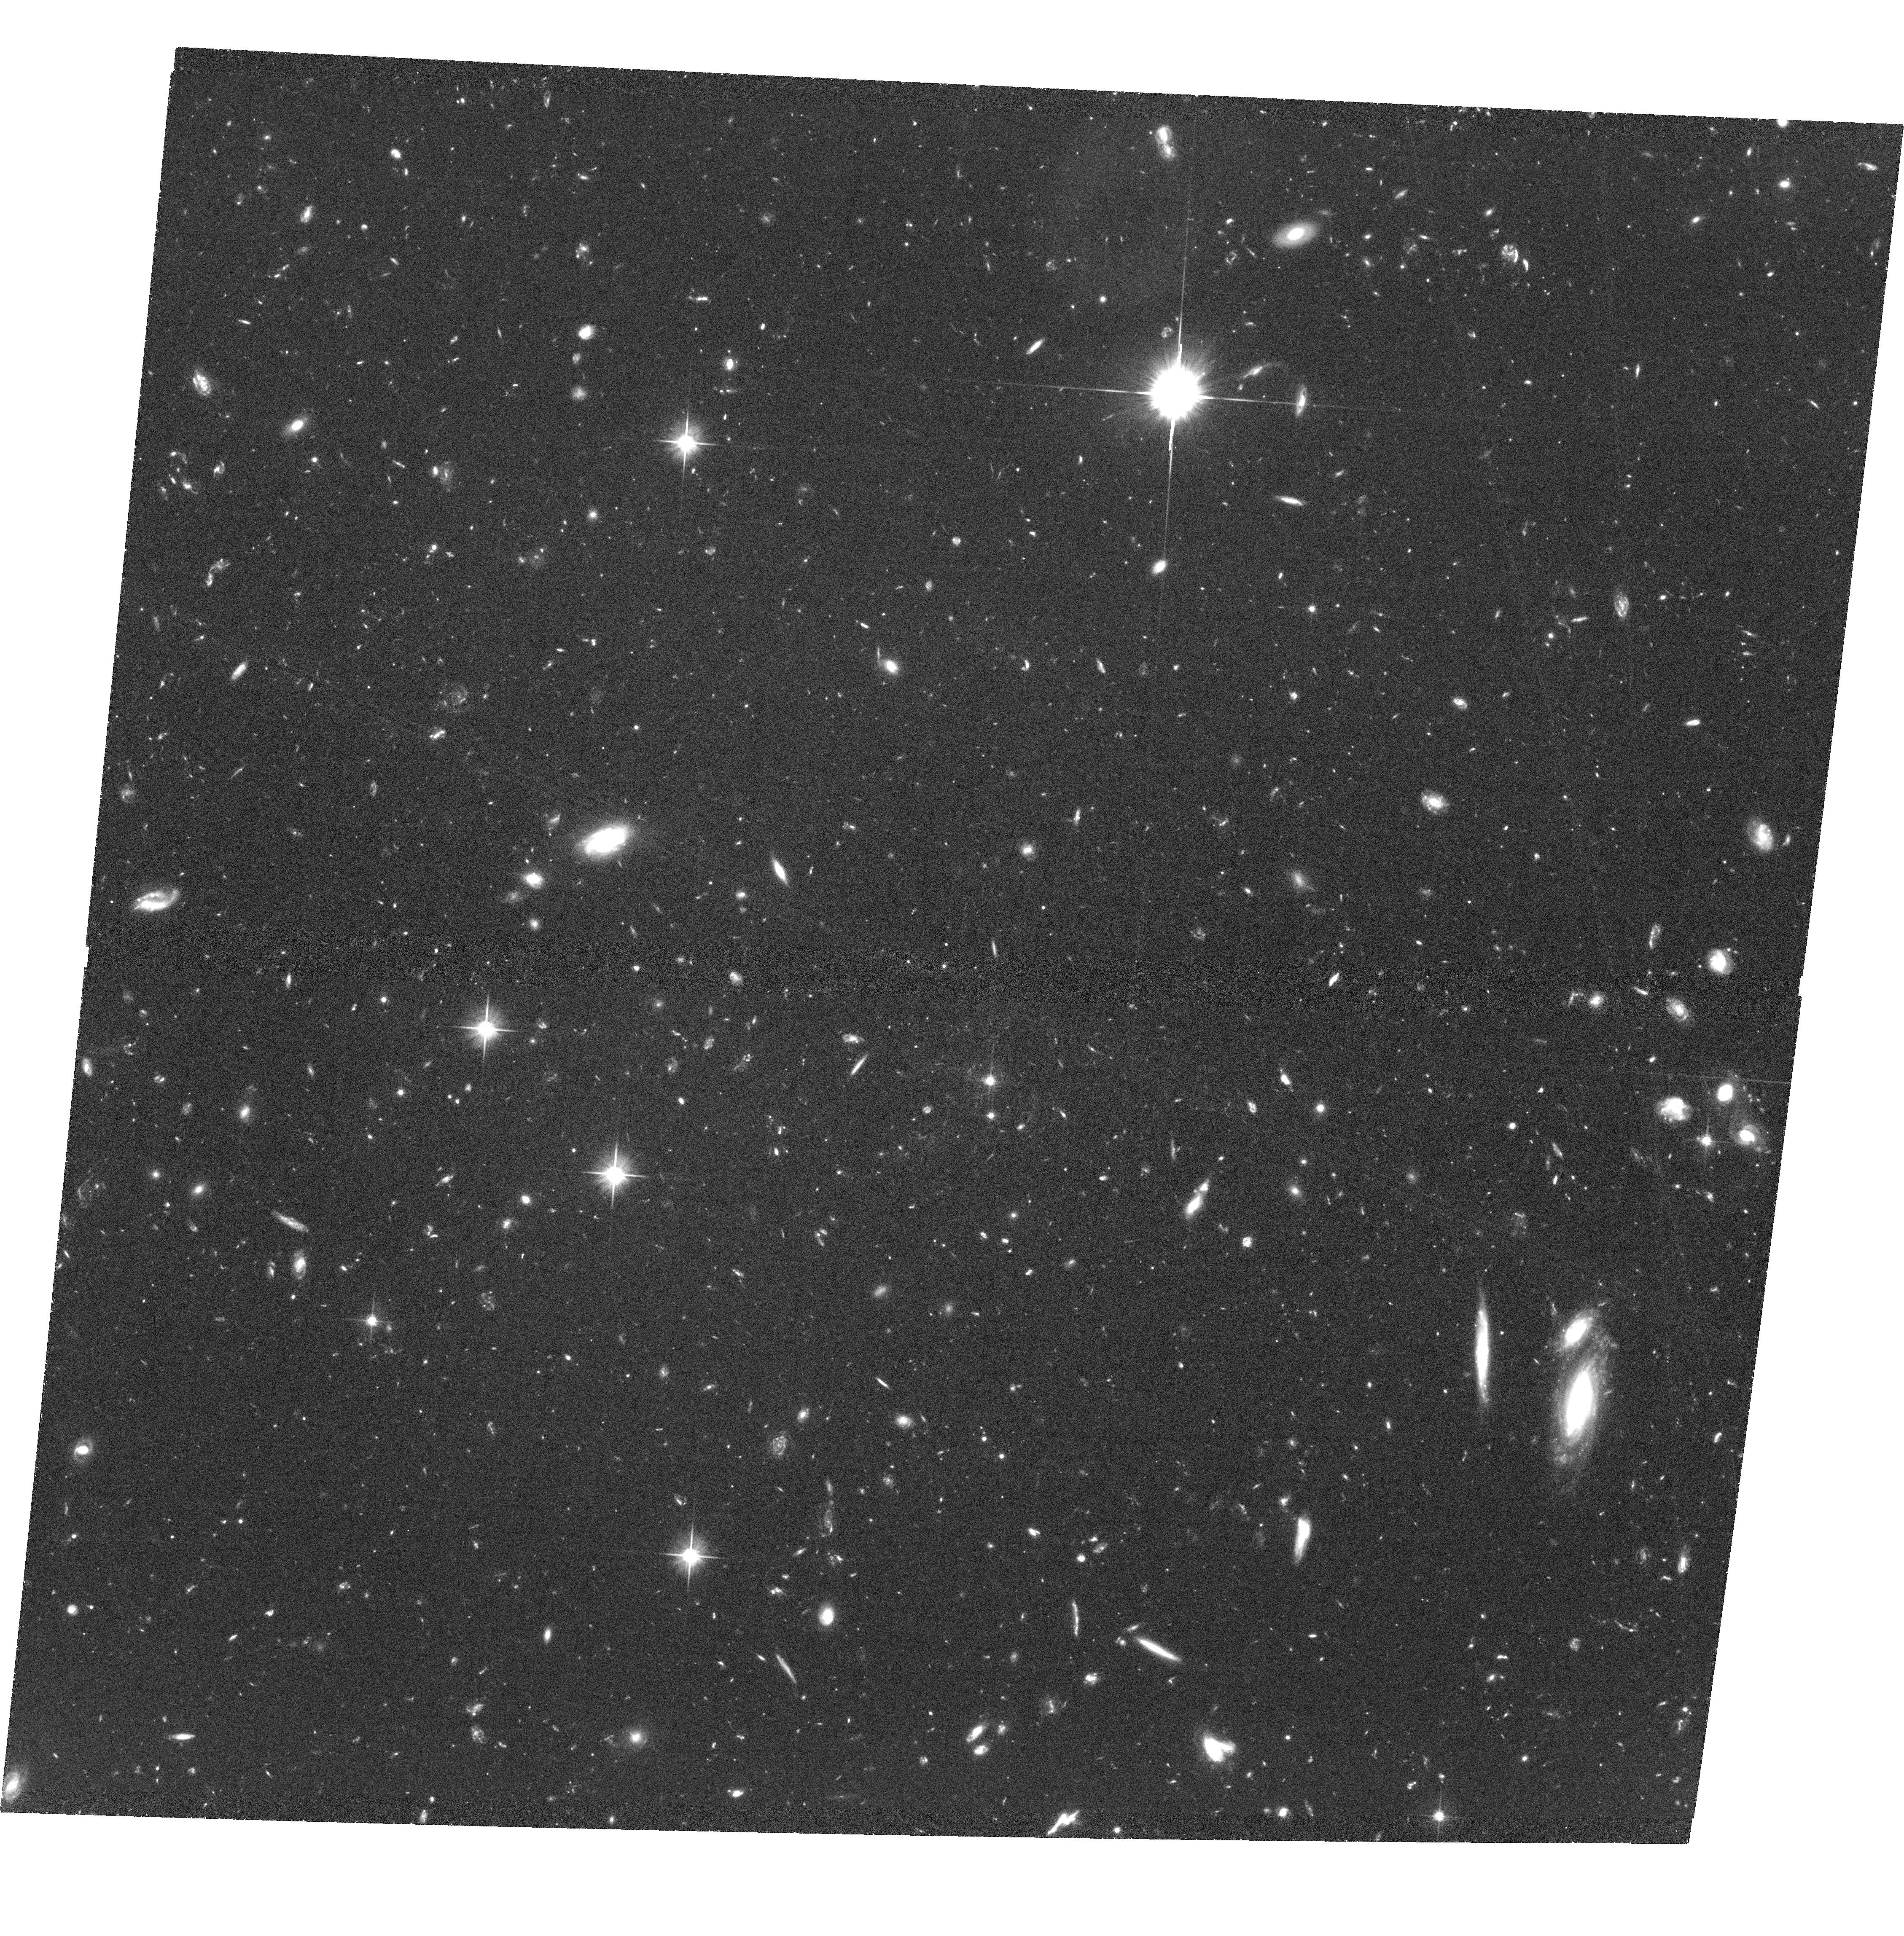
Target: IDCS1426.5+3508
Instrument: ACS/WFC
Filter: F606W
Exposure: 3 h
Observation ID: hst_12994_01_acs_wfc_f606w_jc3b01

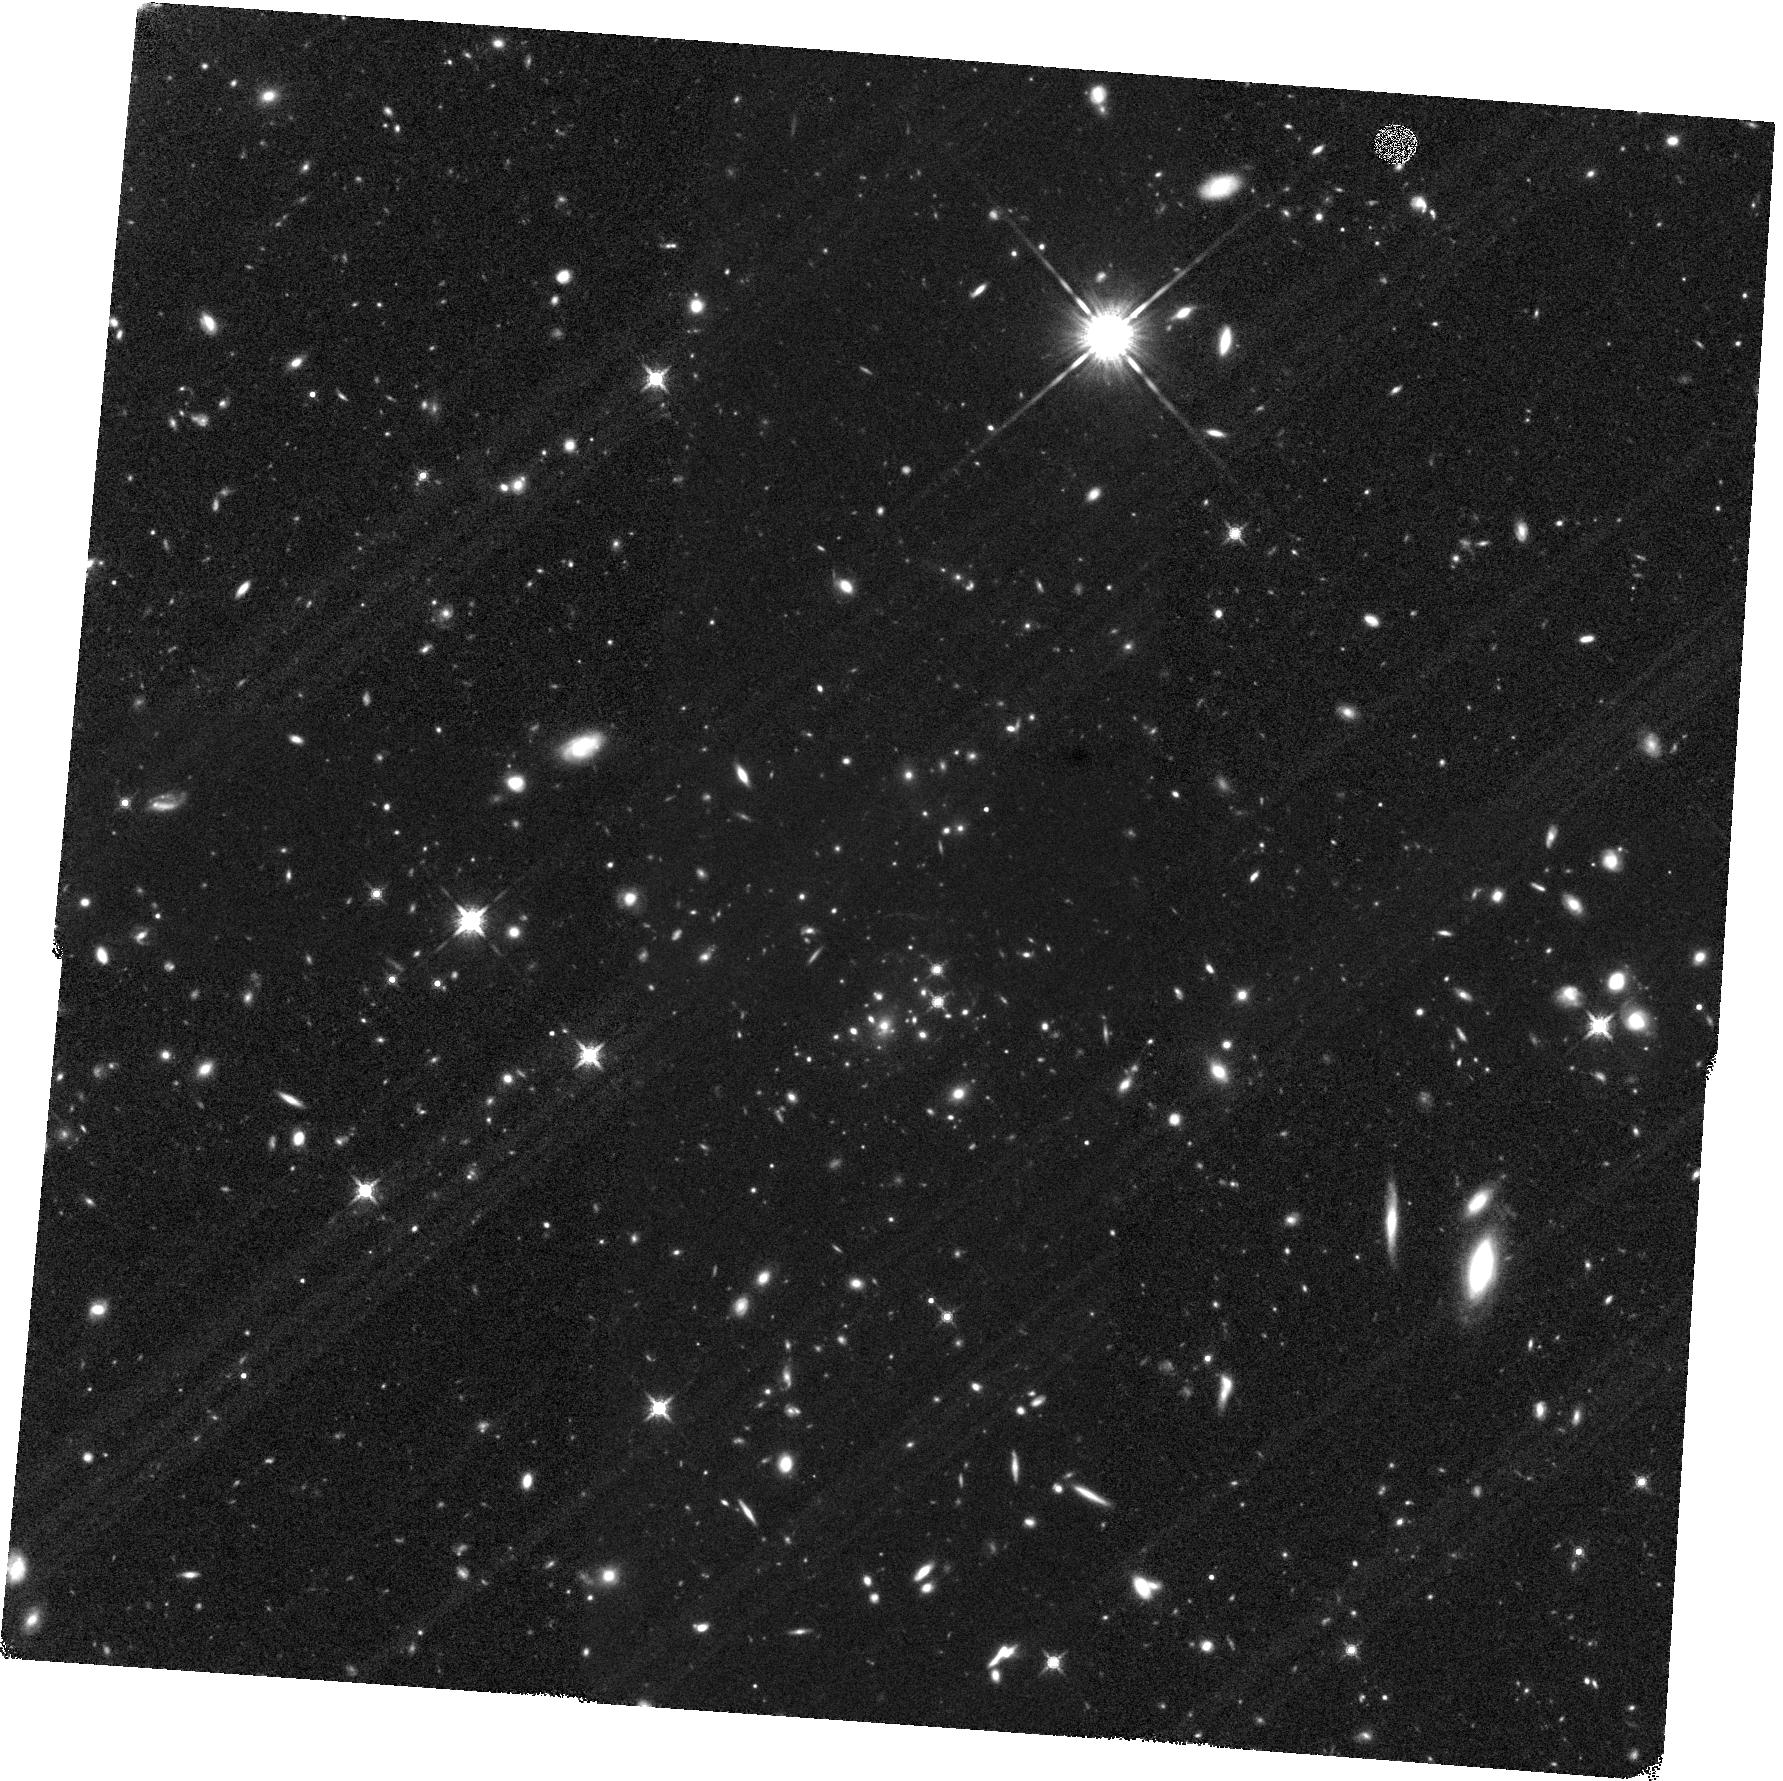
Target: IDCS1426.5+3508
Instrument: WFC3/IR
Filter: F160W
Exposure: 1.4 h
Observation ID: hst_12994_04_wfc3_ir_f160w_ic3b04

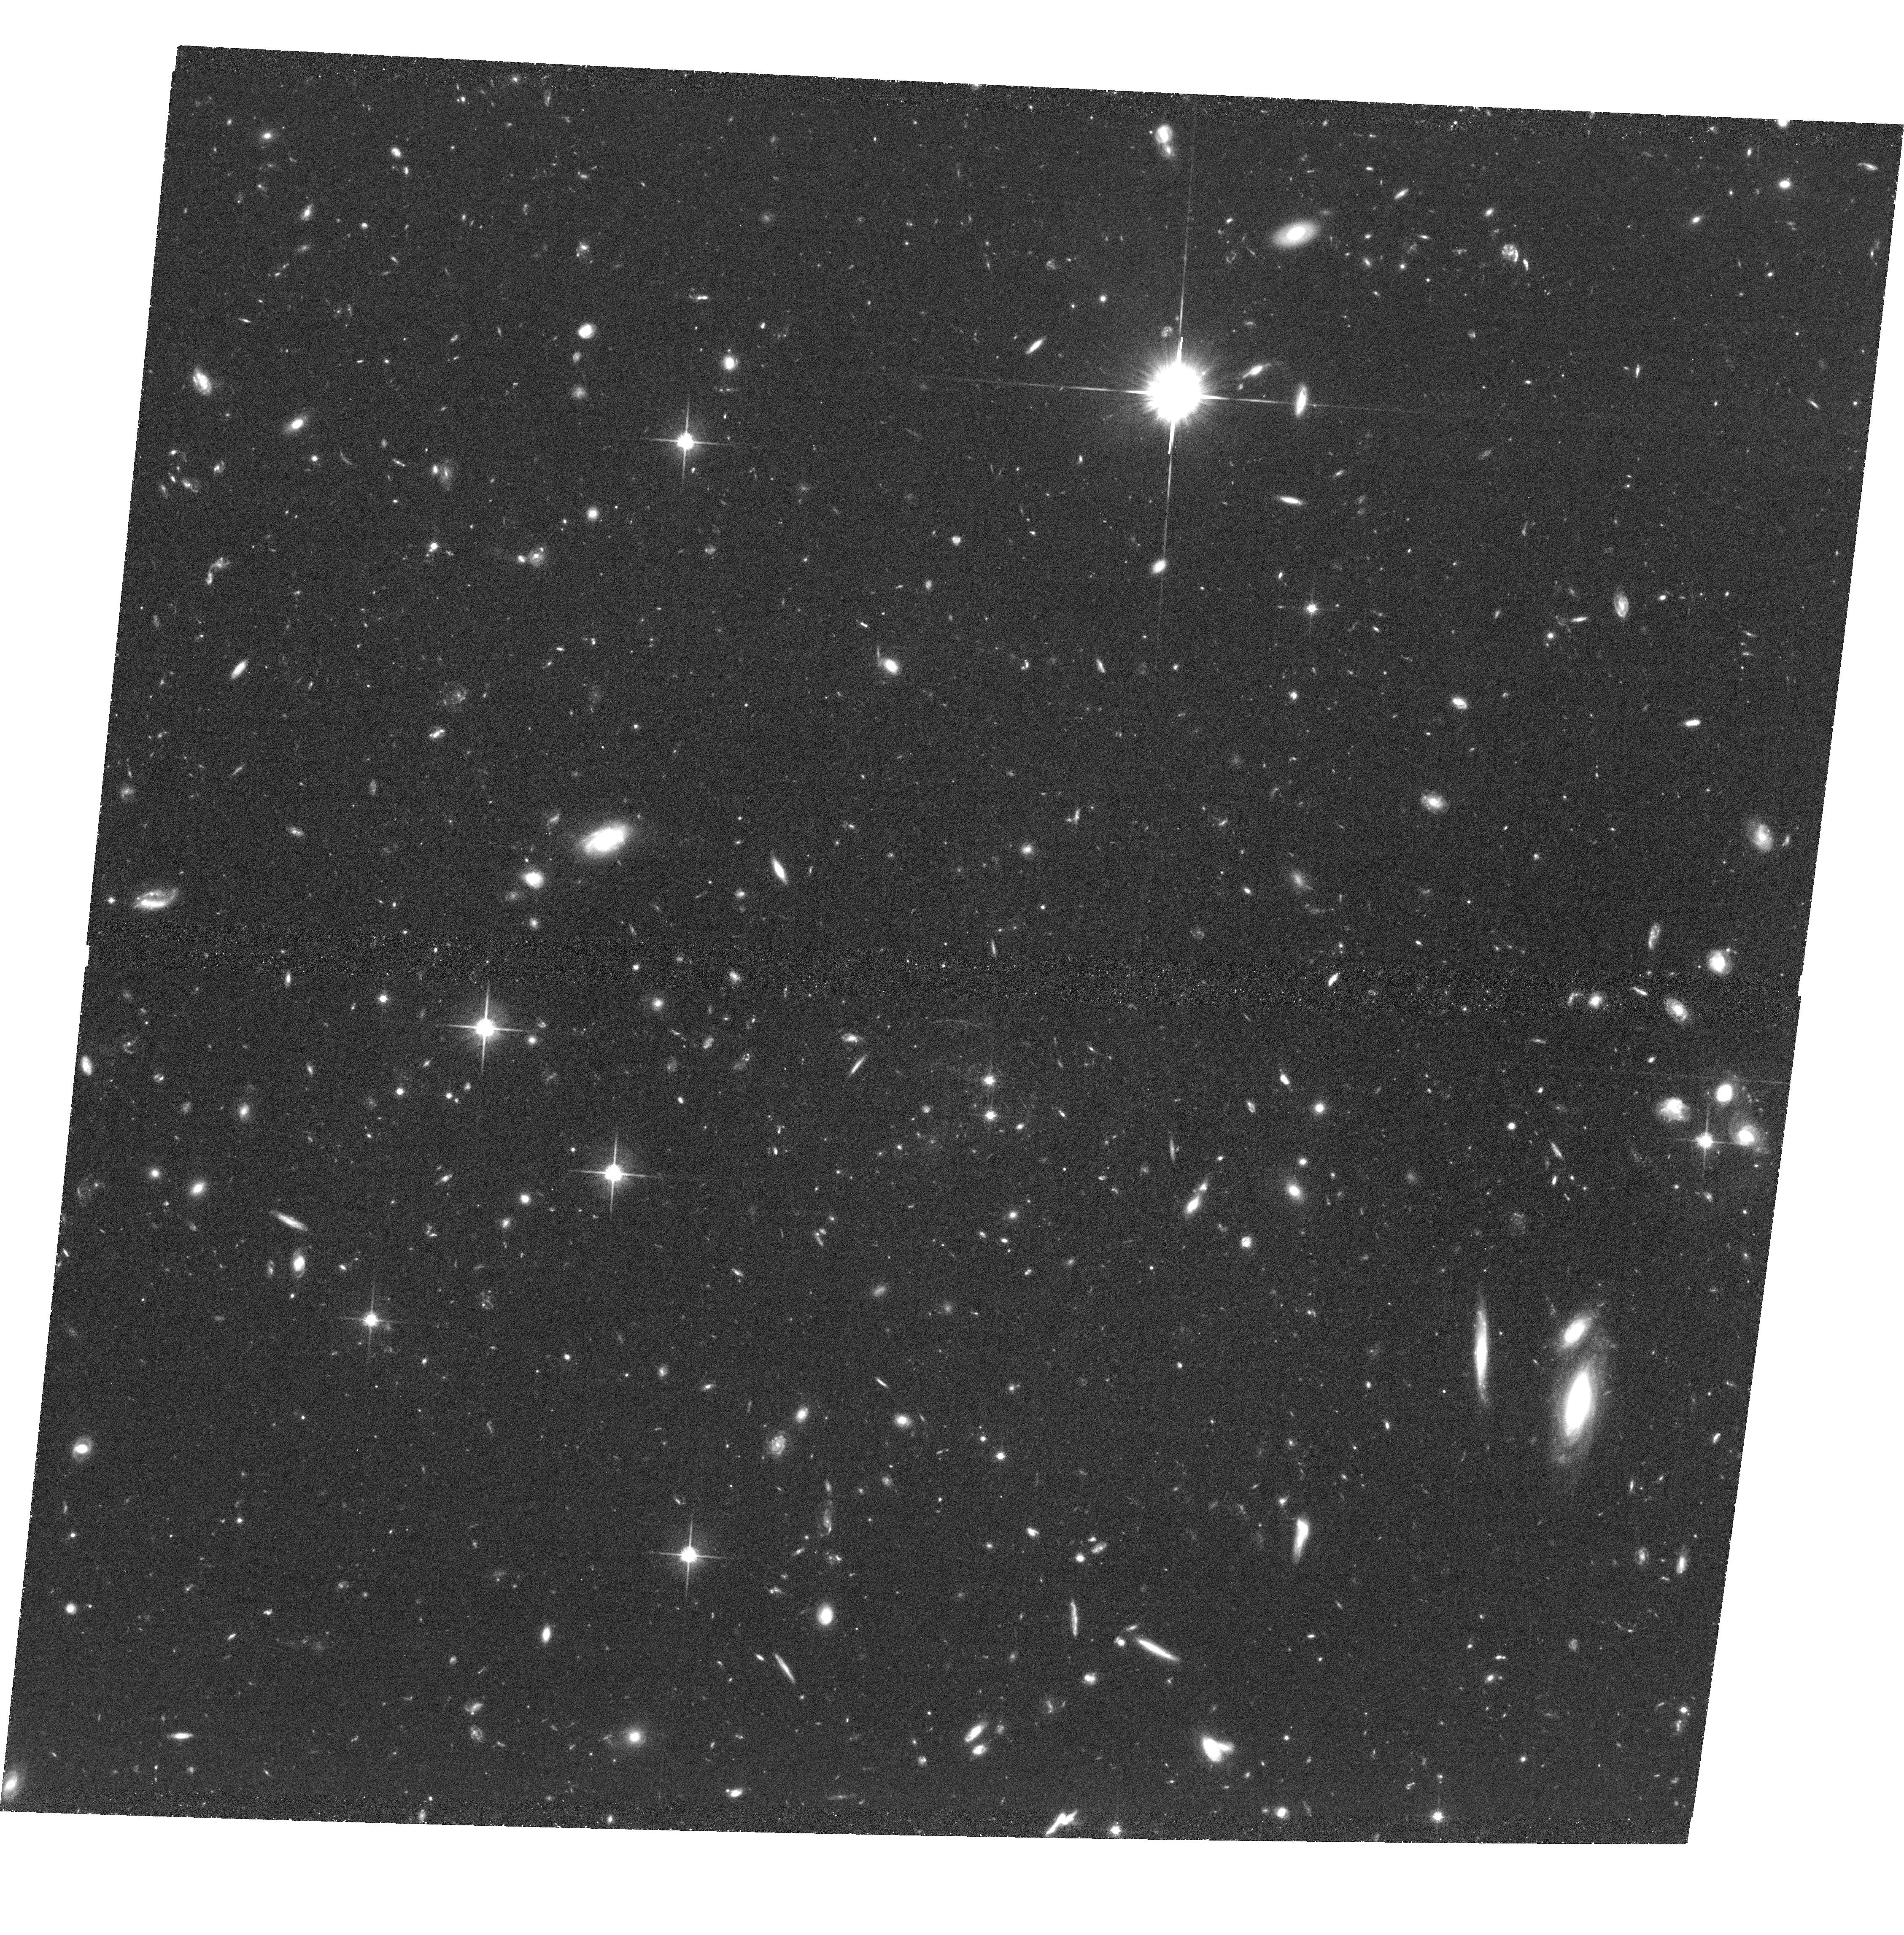
Target: IDCS1426.5+3508
Instrument: ACS/WFC
Filter: F814W
Exposure: 2.3 h
Observation ID: hst_12994_03_acs_wfc_f814w_jc3b03

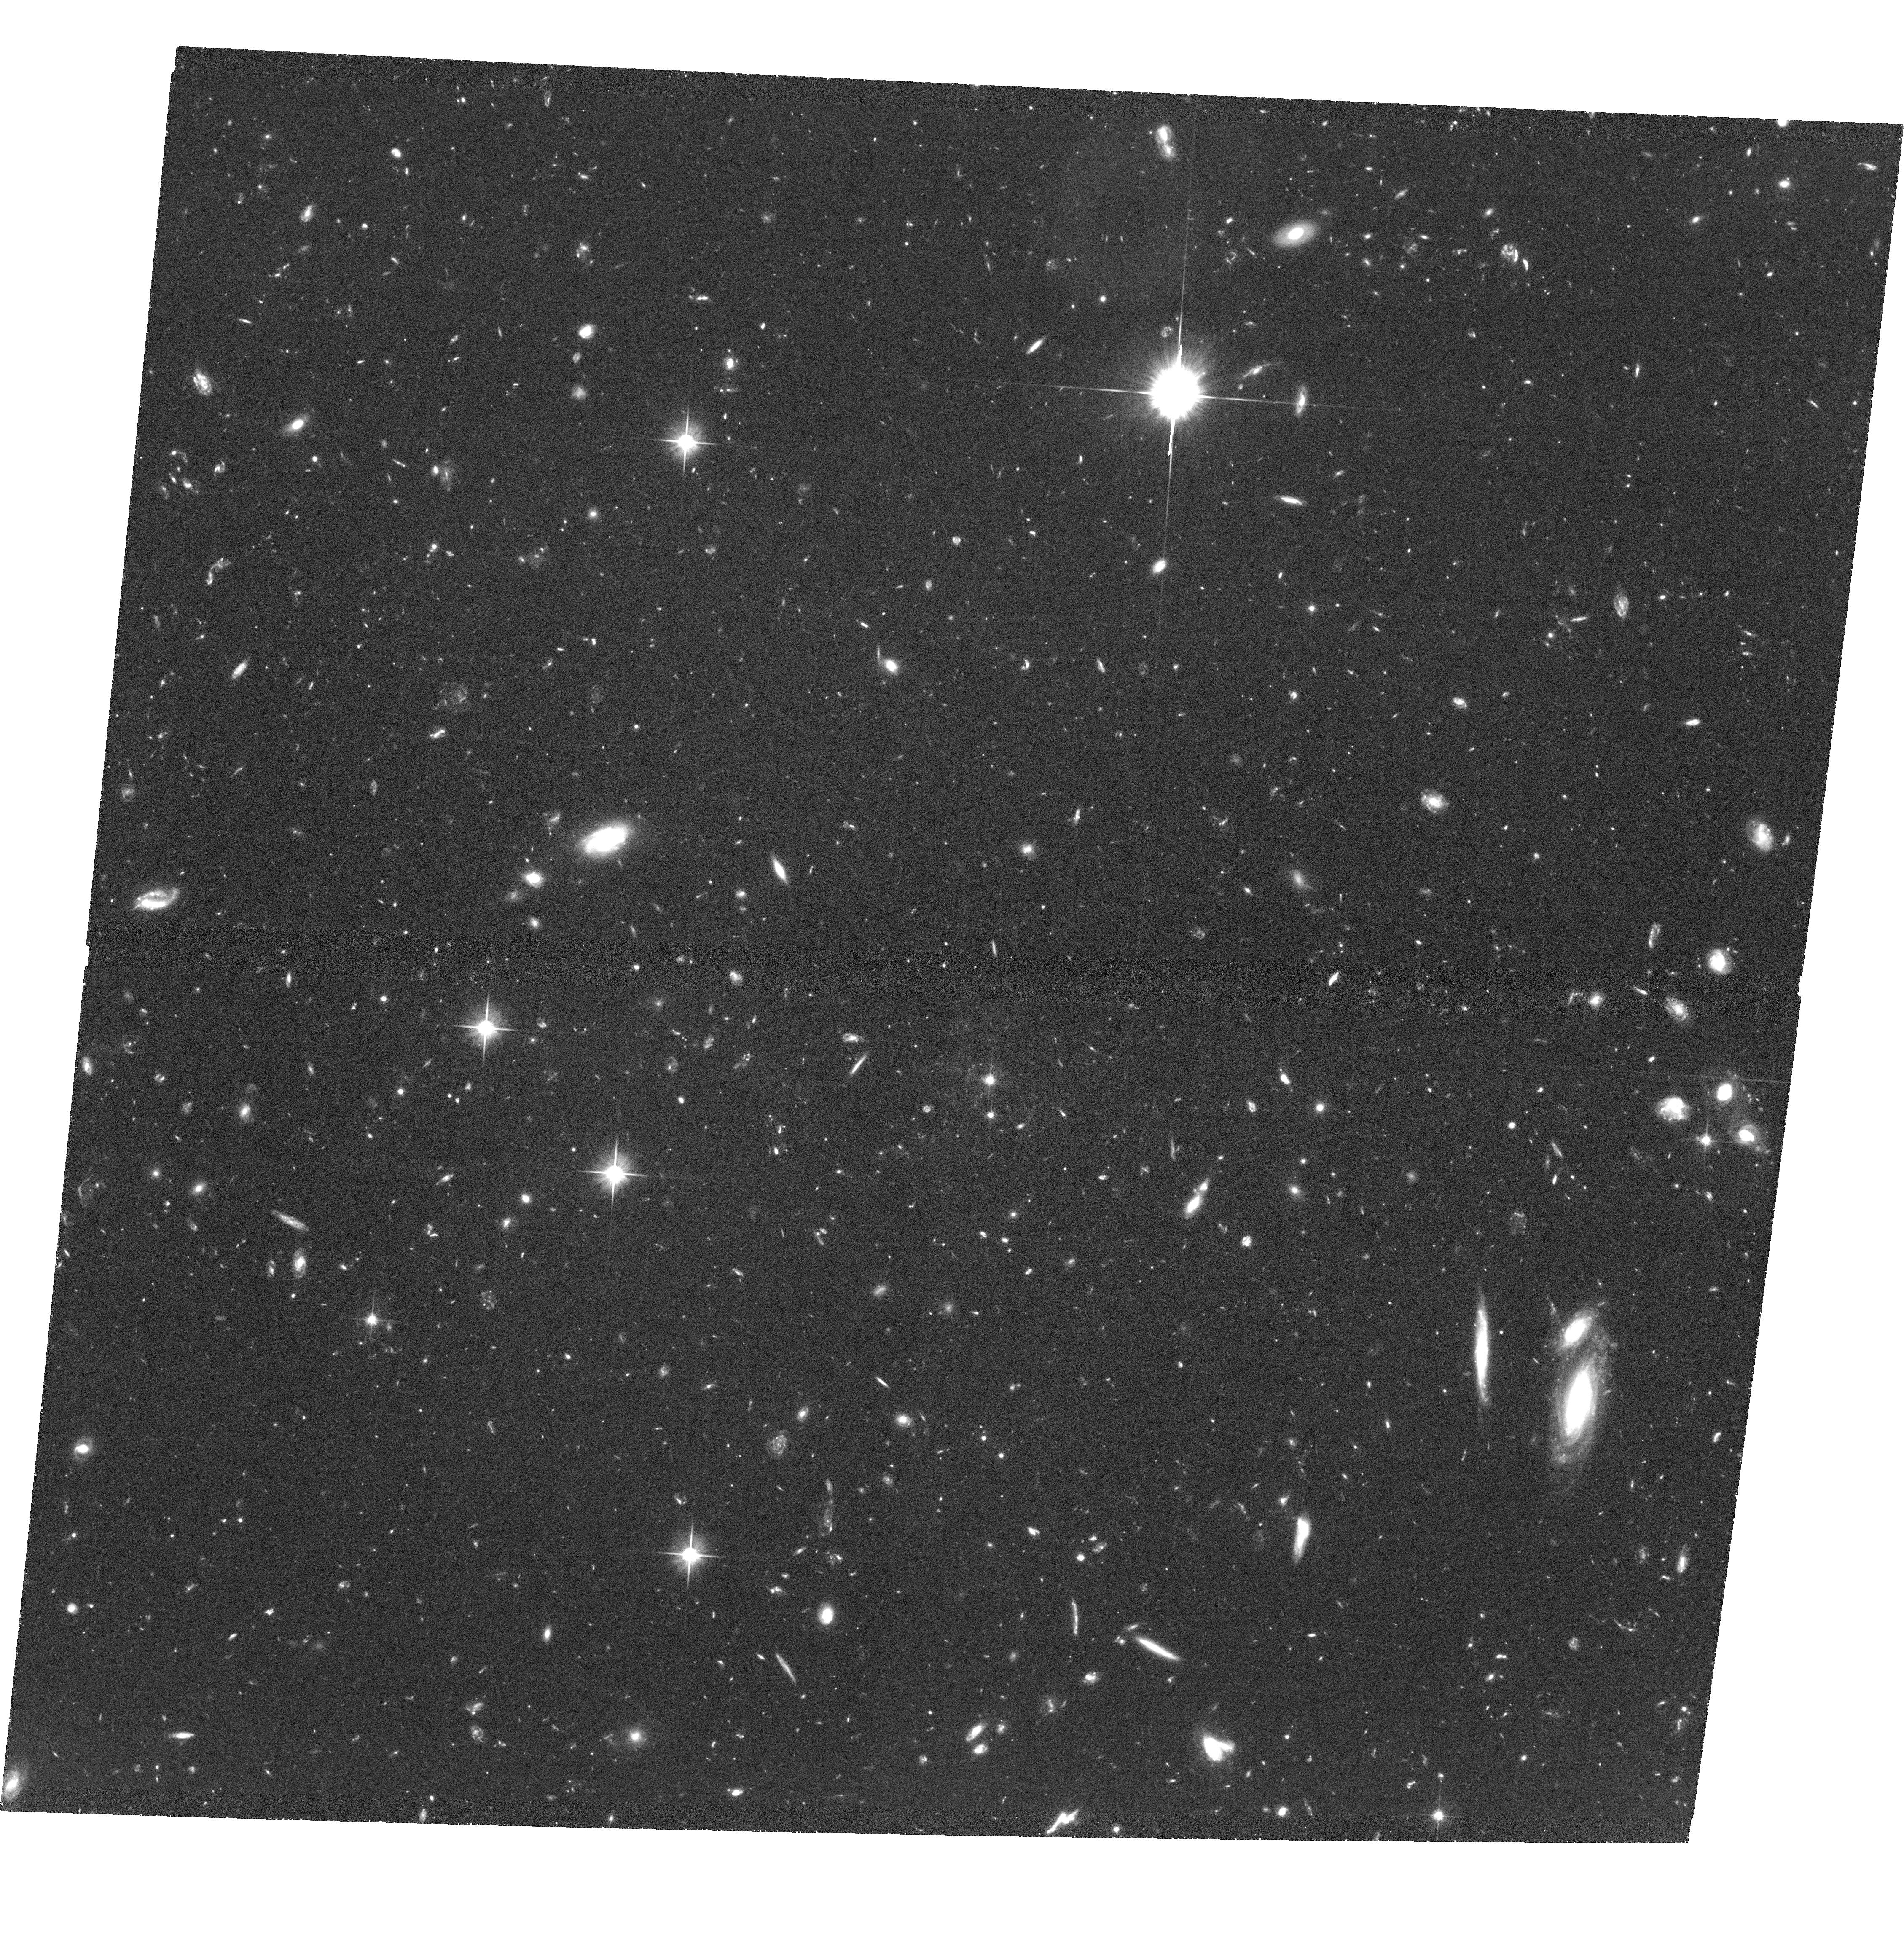
Target: IDCS1426.5+3508
Instrument: ACS/WFC
Filter: F606W
Exposure: 3 h
Observation ID: hst_12994_02_acs_wfc_f606w_jc3b02

A Lensing Study of IDCS J1426.5+3508: A Massive Galaxy Cluster at z=1.75 (PI: Gonzalez, Anthony Hernan)

We propose ACS/WFC and WFC3/IR imaging of IDCS J1426.5+3508, which at z=1.75 is the most massive cluster yet discovered at z>1.4, and the first cluster at this epoch for which the Sunyaev-Zel'dovich effect has been observed. Our previous work also revealed a giant arc associated with this cluster, making it the most distant known strong lensing cluster. The existence of this arc revives the longstanding arc statistics problem -- theoretical calculations predict that no such arc should exist across the entire sky. The aim of this program is to constrain the total mass and concentration of the dark matter halo to understand the origin of this discrepacy. A weak lensing determination of the total mass will also provide the first direct calibration of the SZ-lensing mass relation at this epoch. This calibration is of central relevance to programs aiming to use cluster counts out to this redshift to constrain dark energy, such as eROSITA and ground-based SZ searches. Moreover, our observations are designed to also enable detection of multiply imaged sources to enable joint strong+weak lensing analysis to better constrain the mass model. This cluster is extreme in mass for the redshift, anomalous as a strong lensing system, and unique among all clusters currently known.